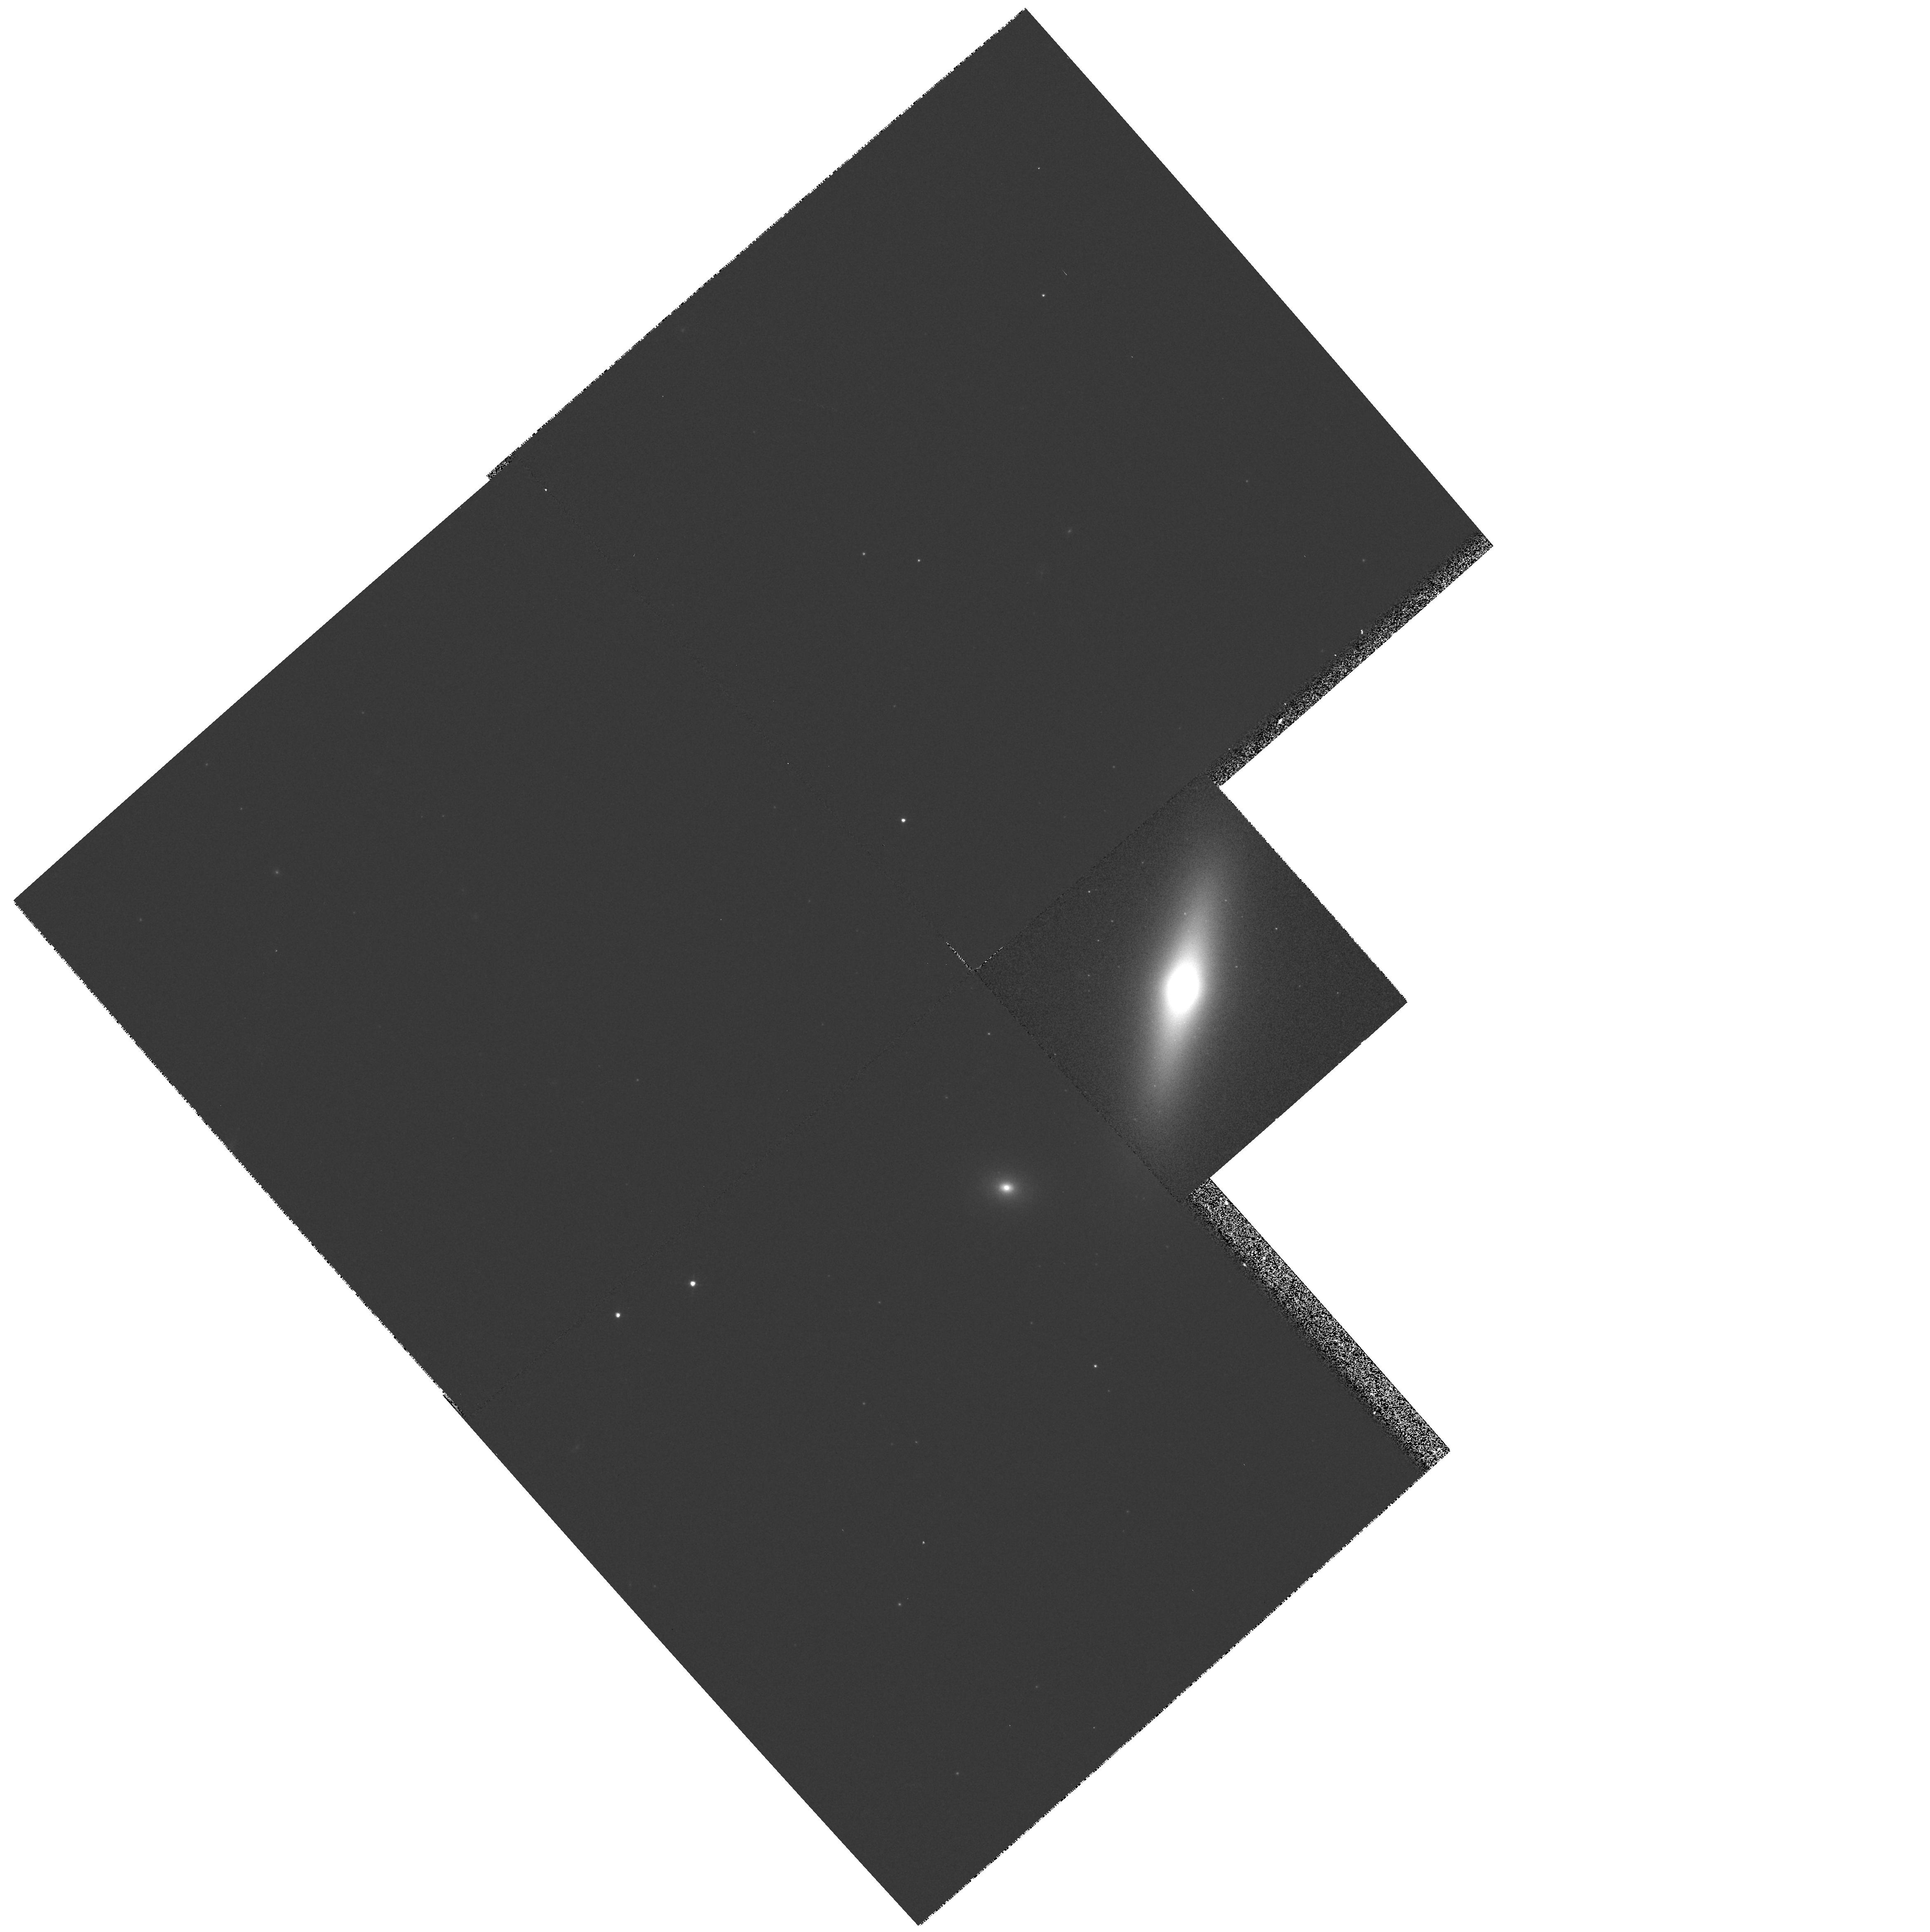
Target: NGC4342. Instrument: WFPC2/PC. Filter: F555W. Exposure: 3 min. Observation ID: hst_6107_02_wfpc2_pc_f555w_u32q02

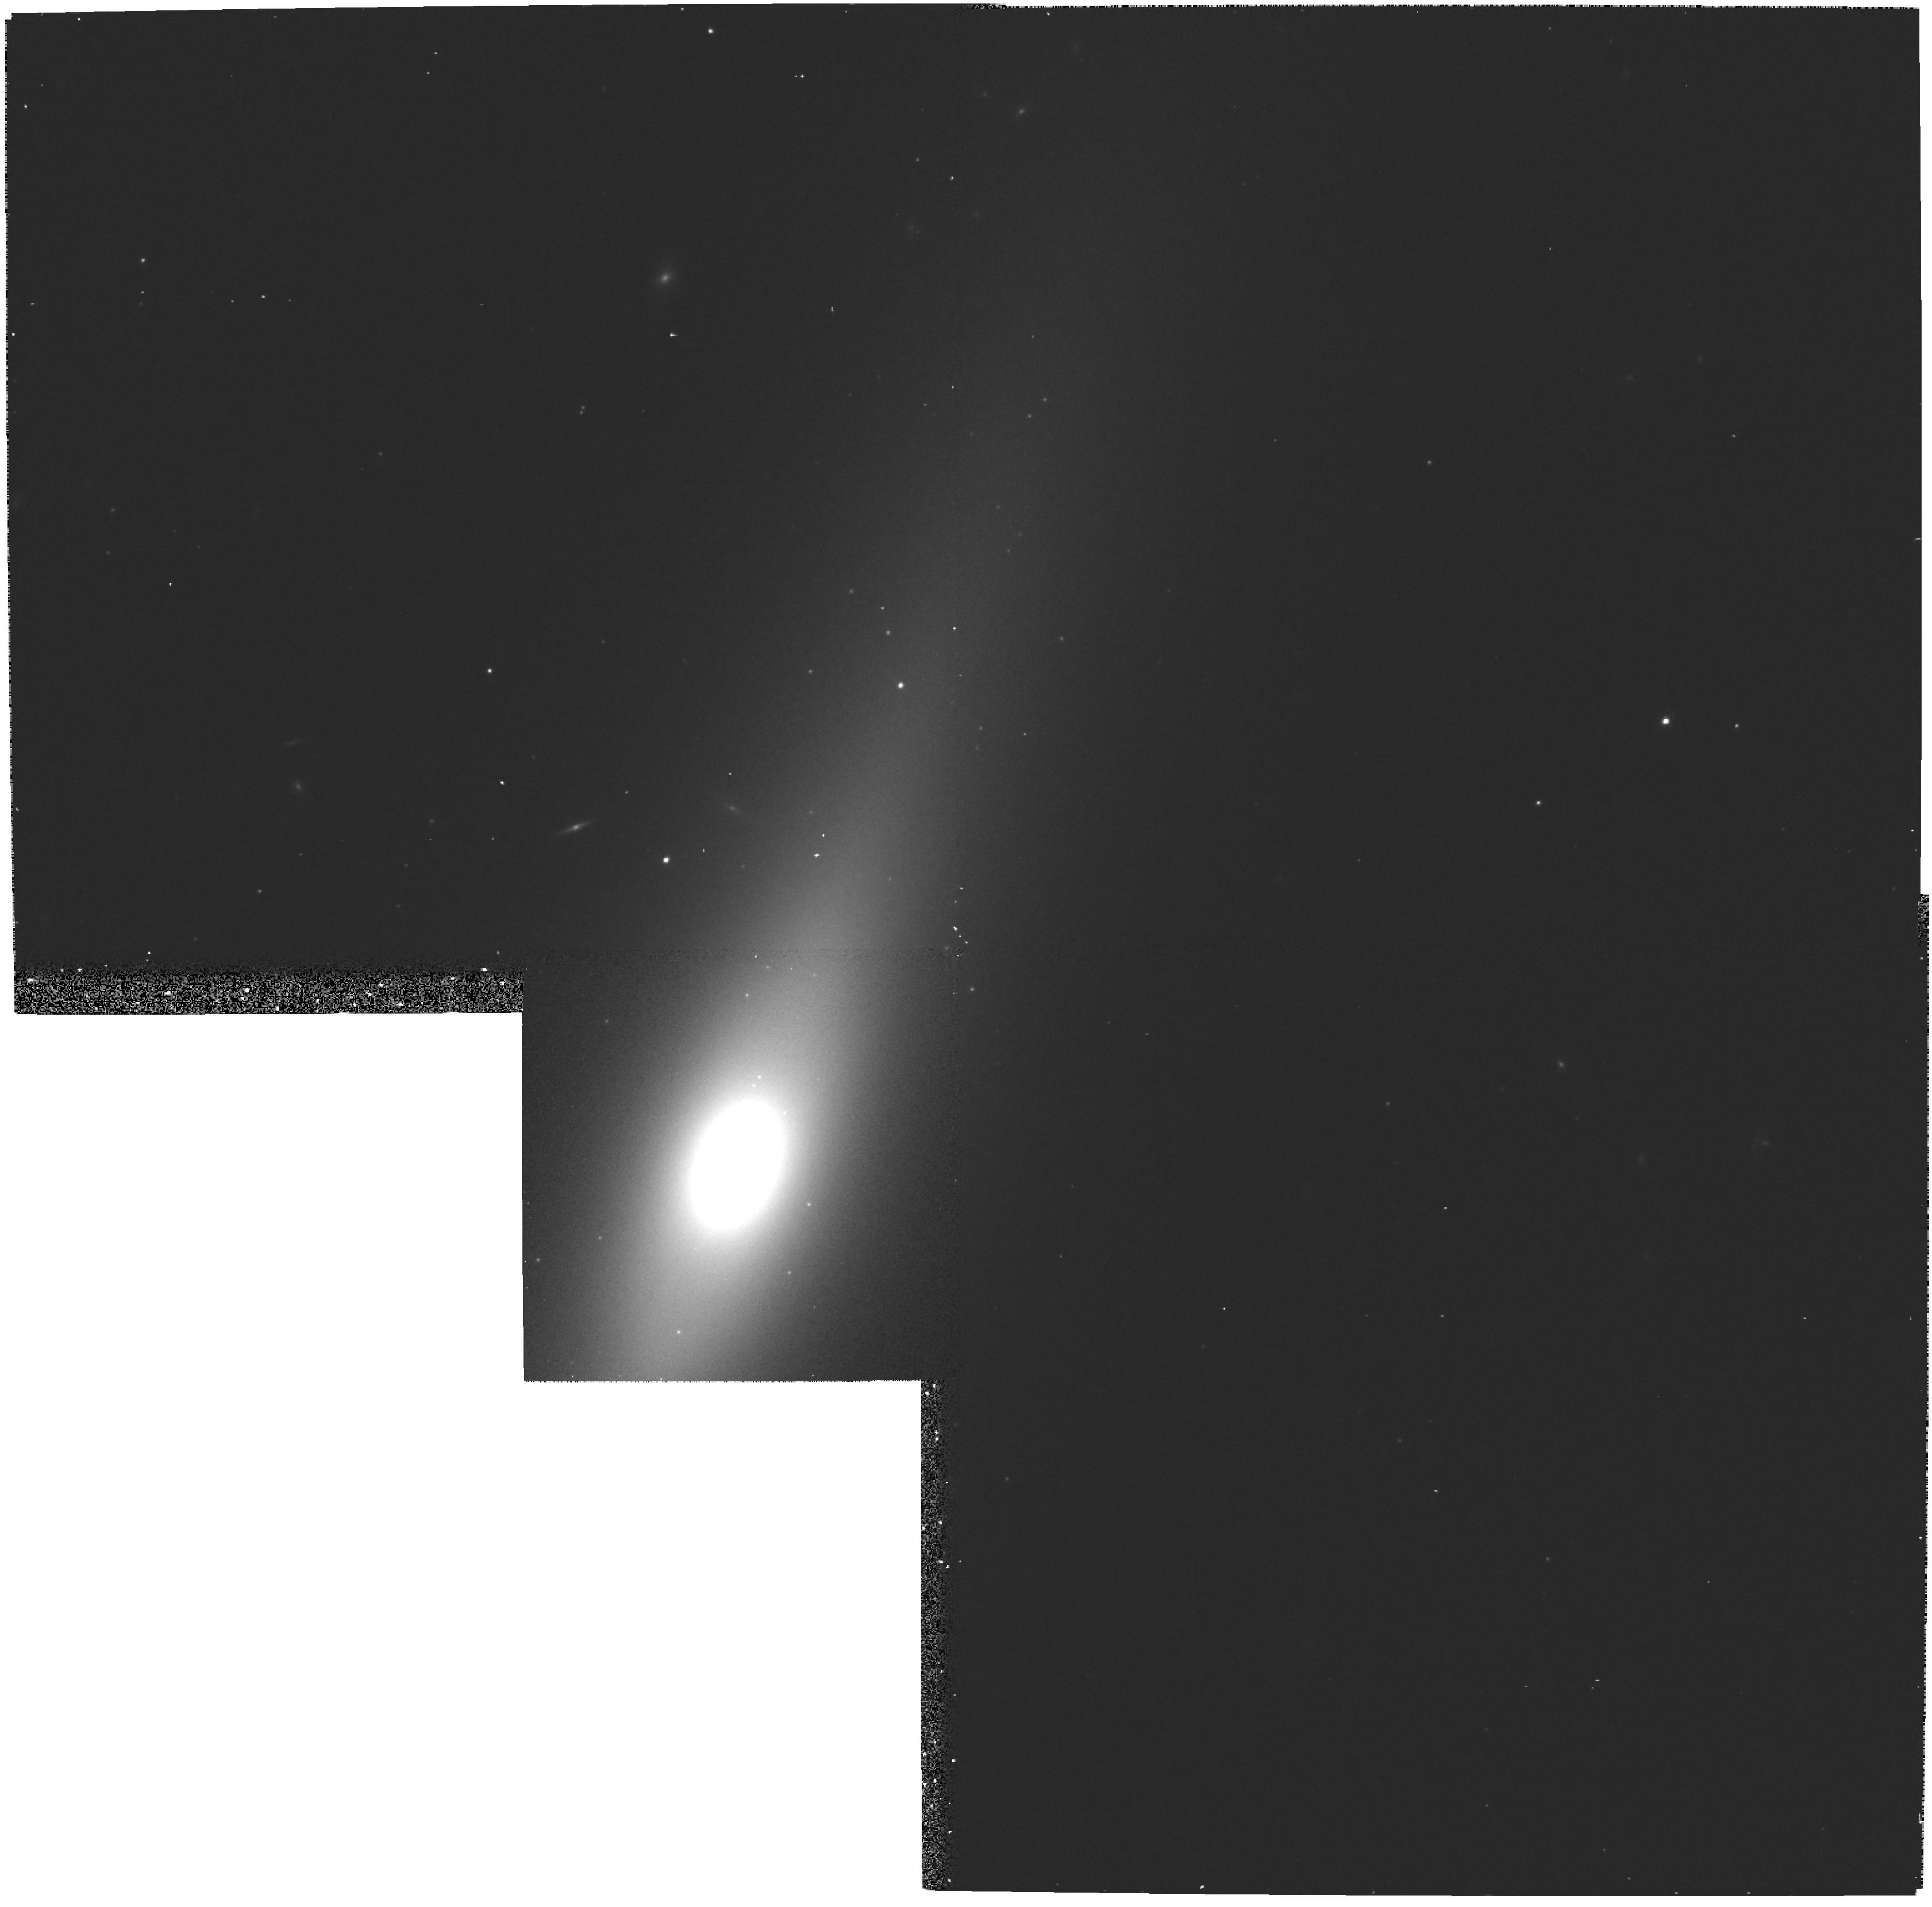
Target: NGC4570. Instrument: WFPC2/PC. Filter: F814W. Exposure: 8 min. Observation ID: hst_6107_01_wfpc2_pc_f814w_u32q01

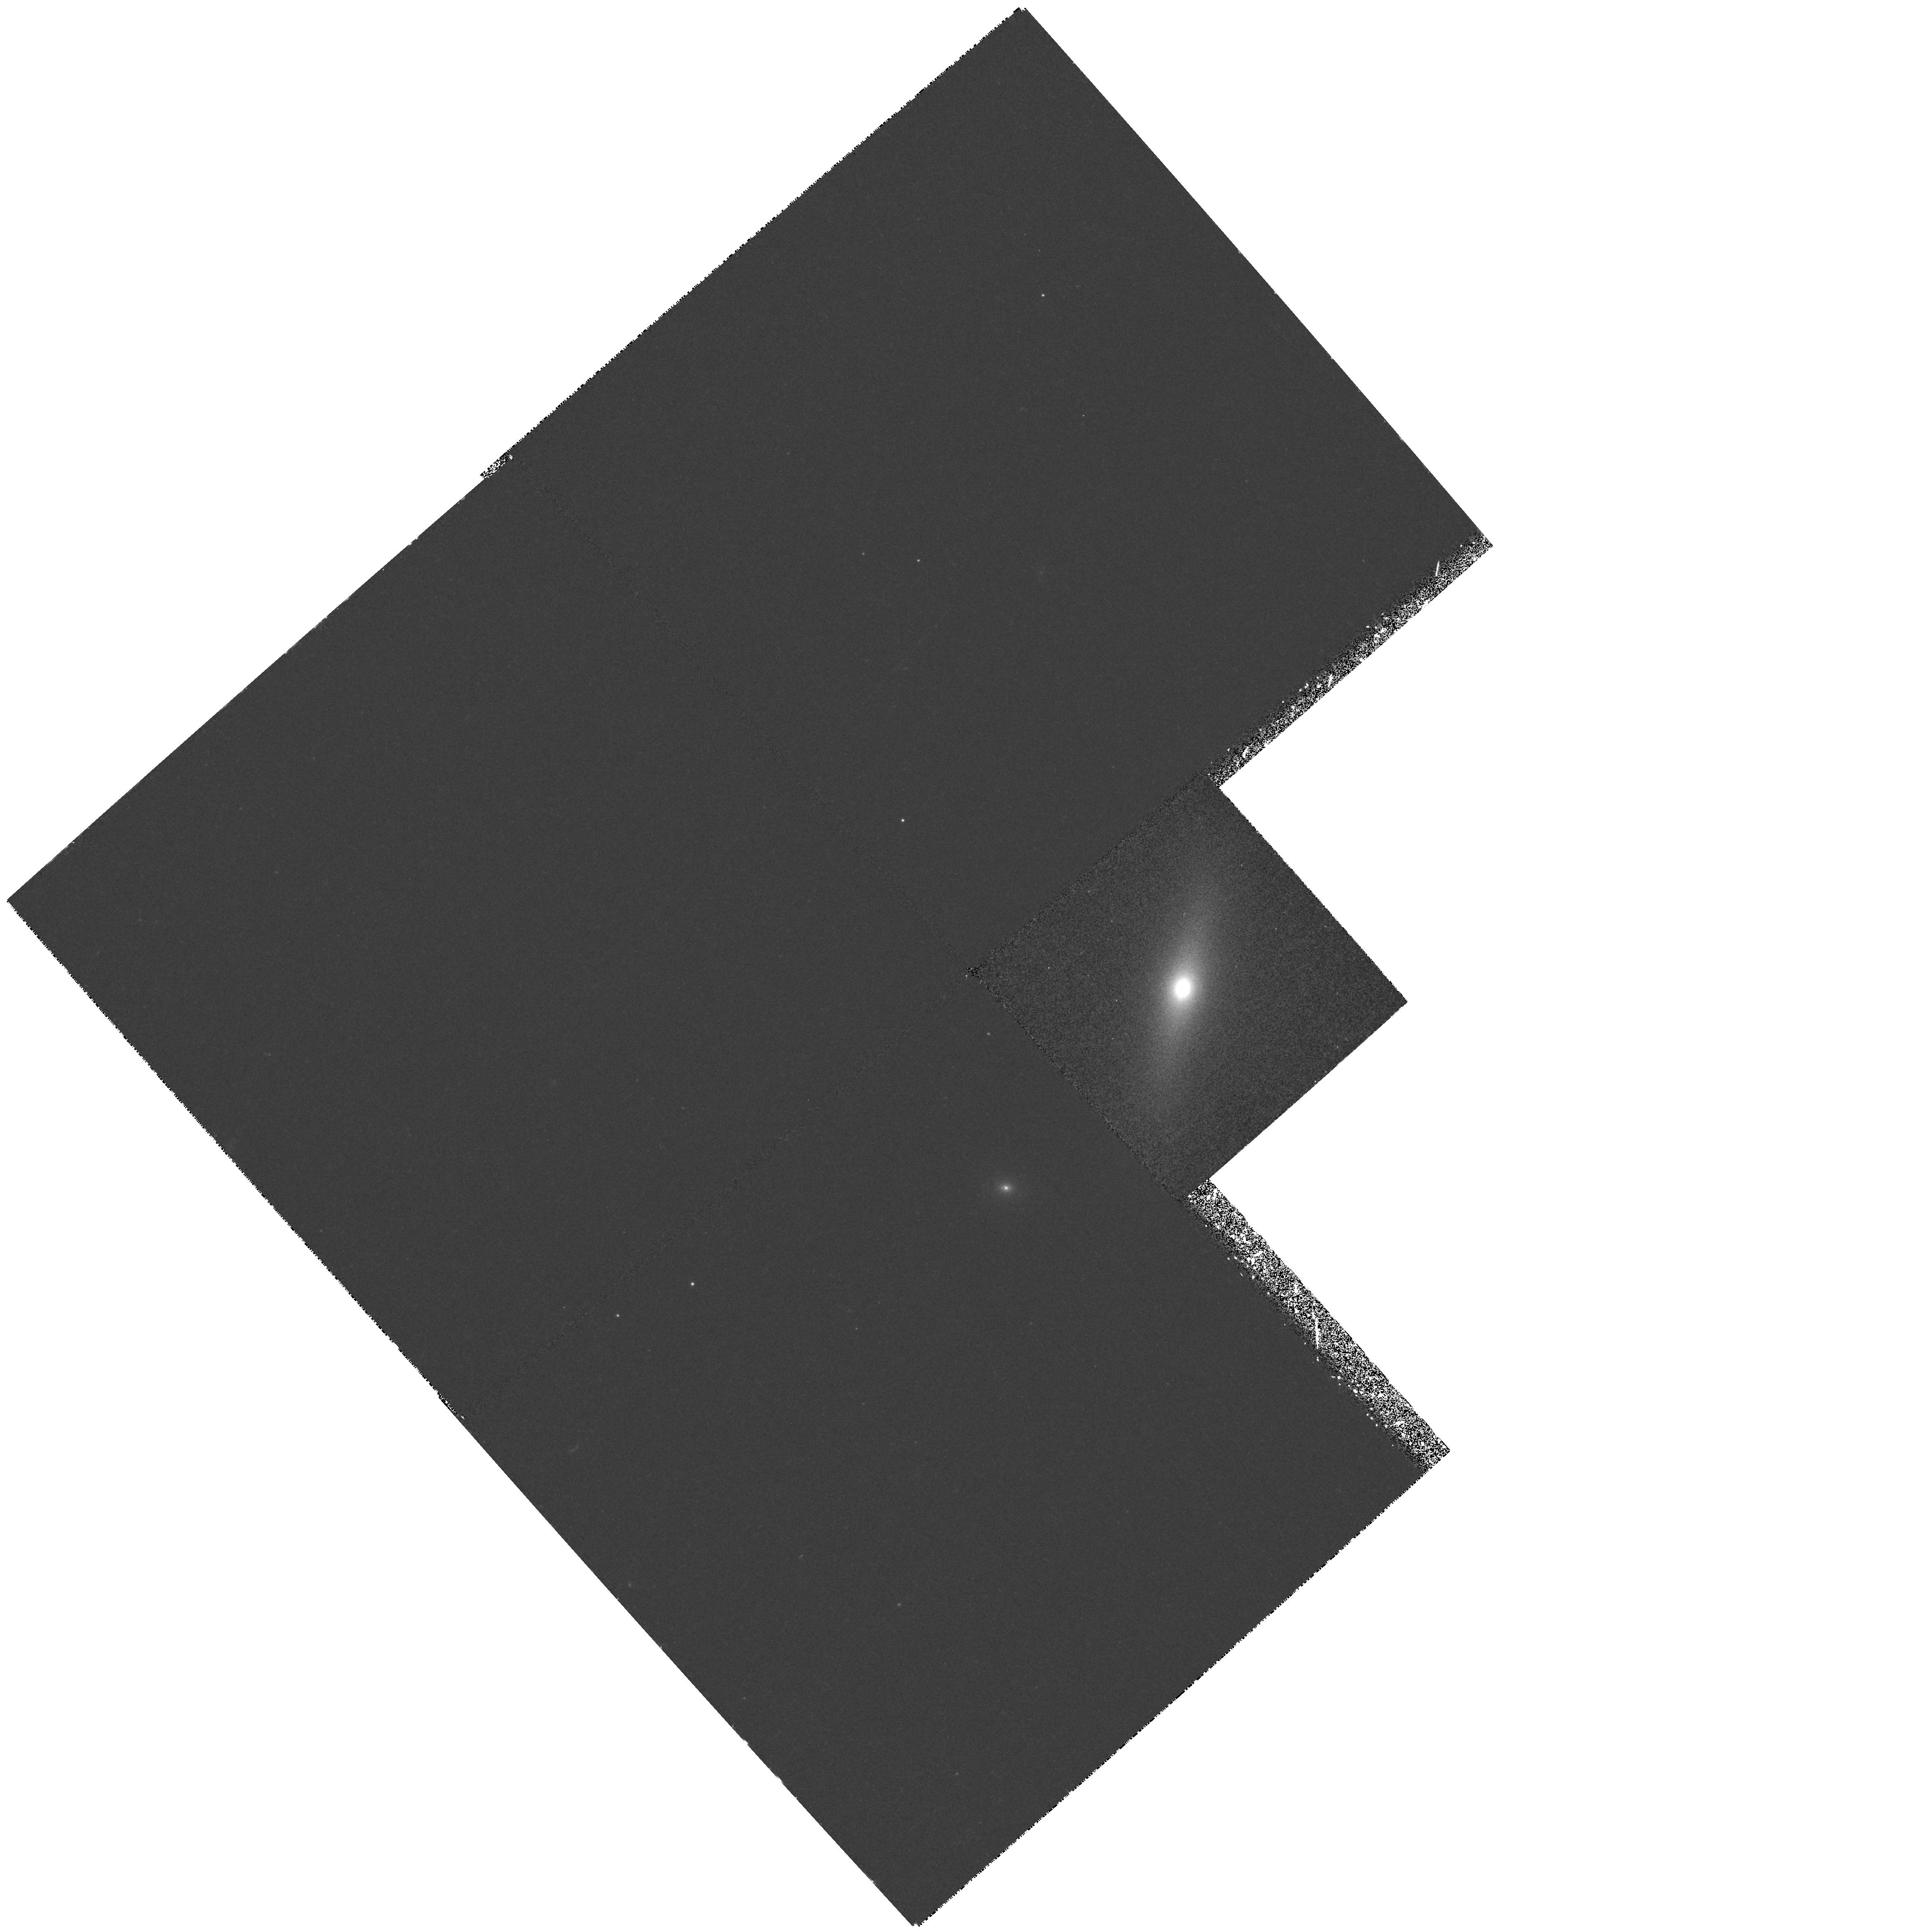
Target: NGC4342. Instrument: WFPC2/PC. Filter: F336W. Exposure: 1 h. Observation ID: hst_6107_02_wfpc2_pc_f336w_u32q02

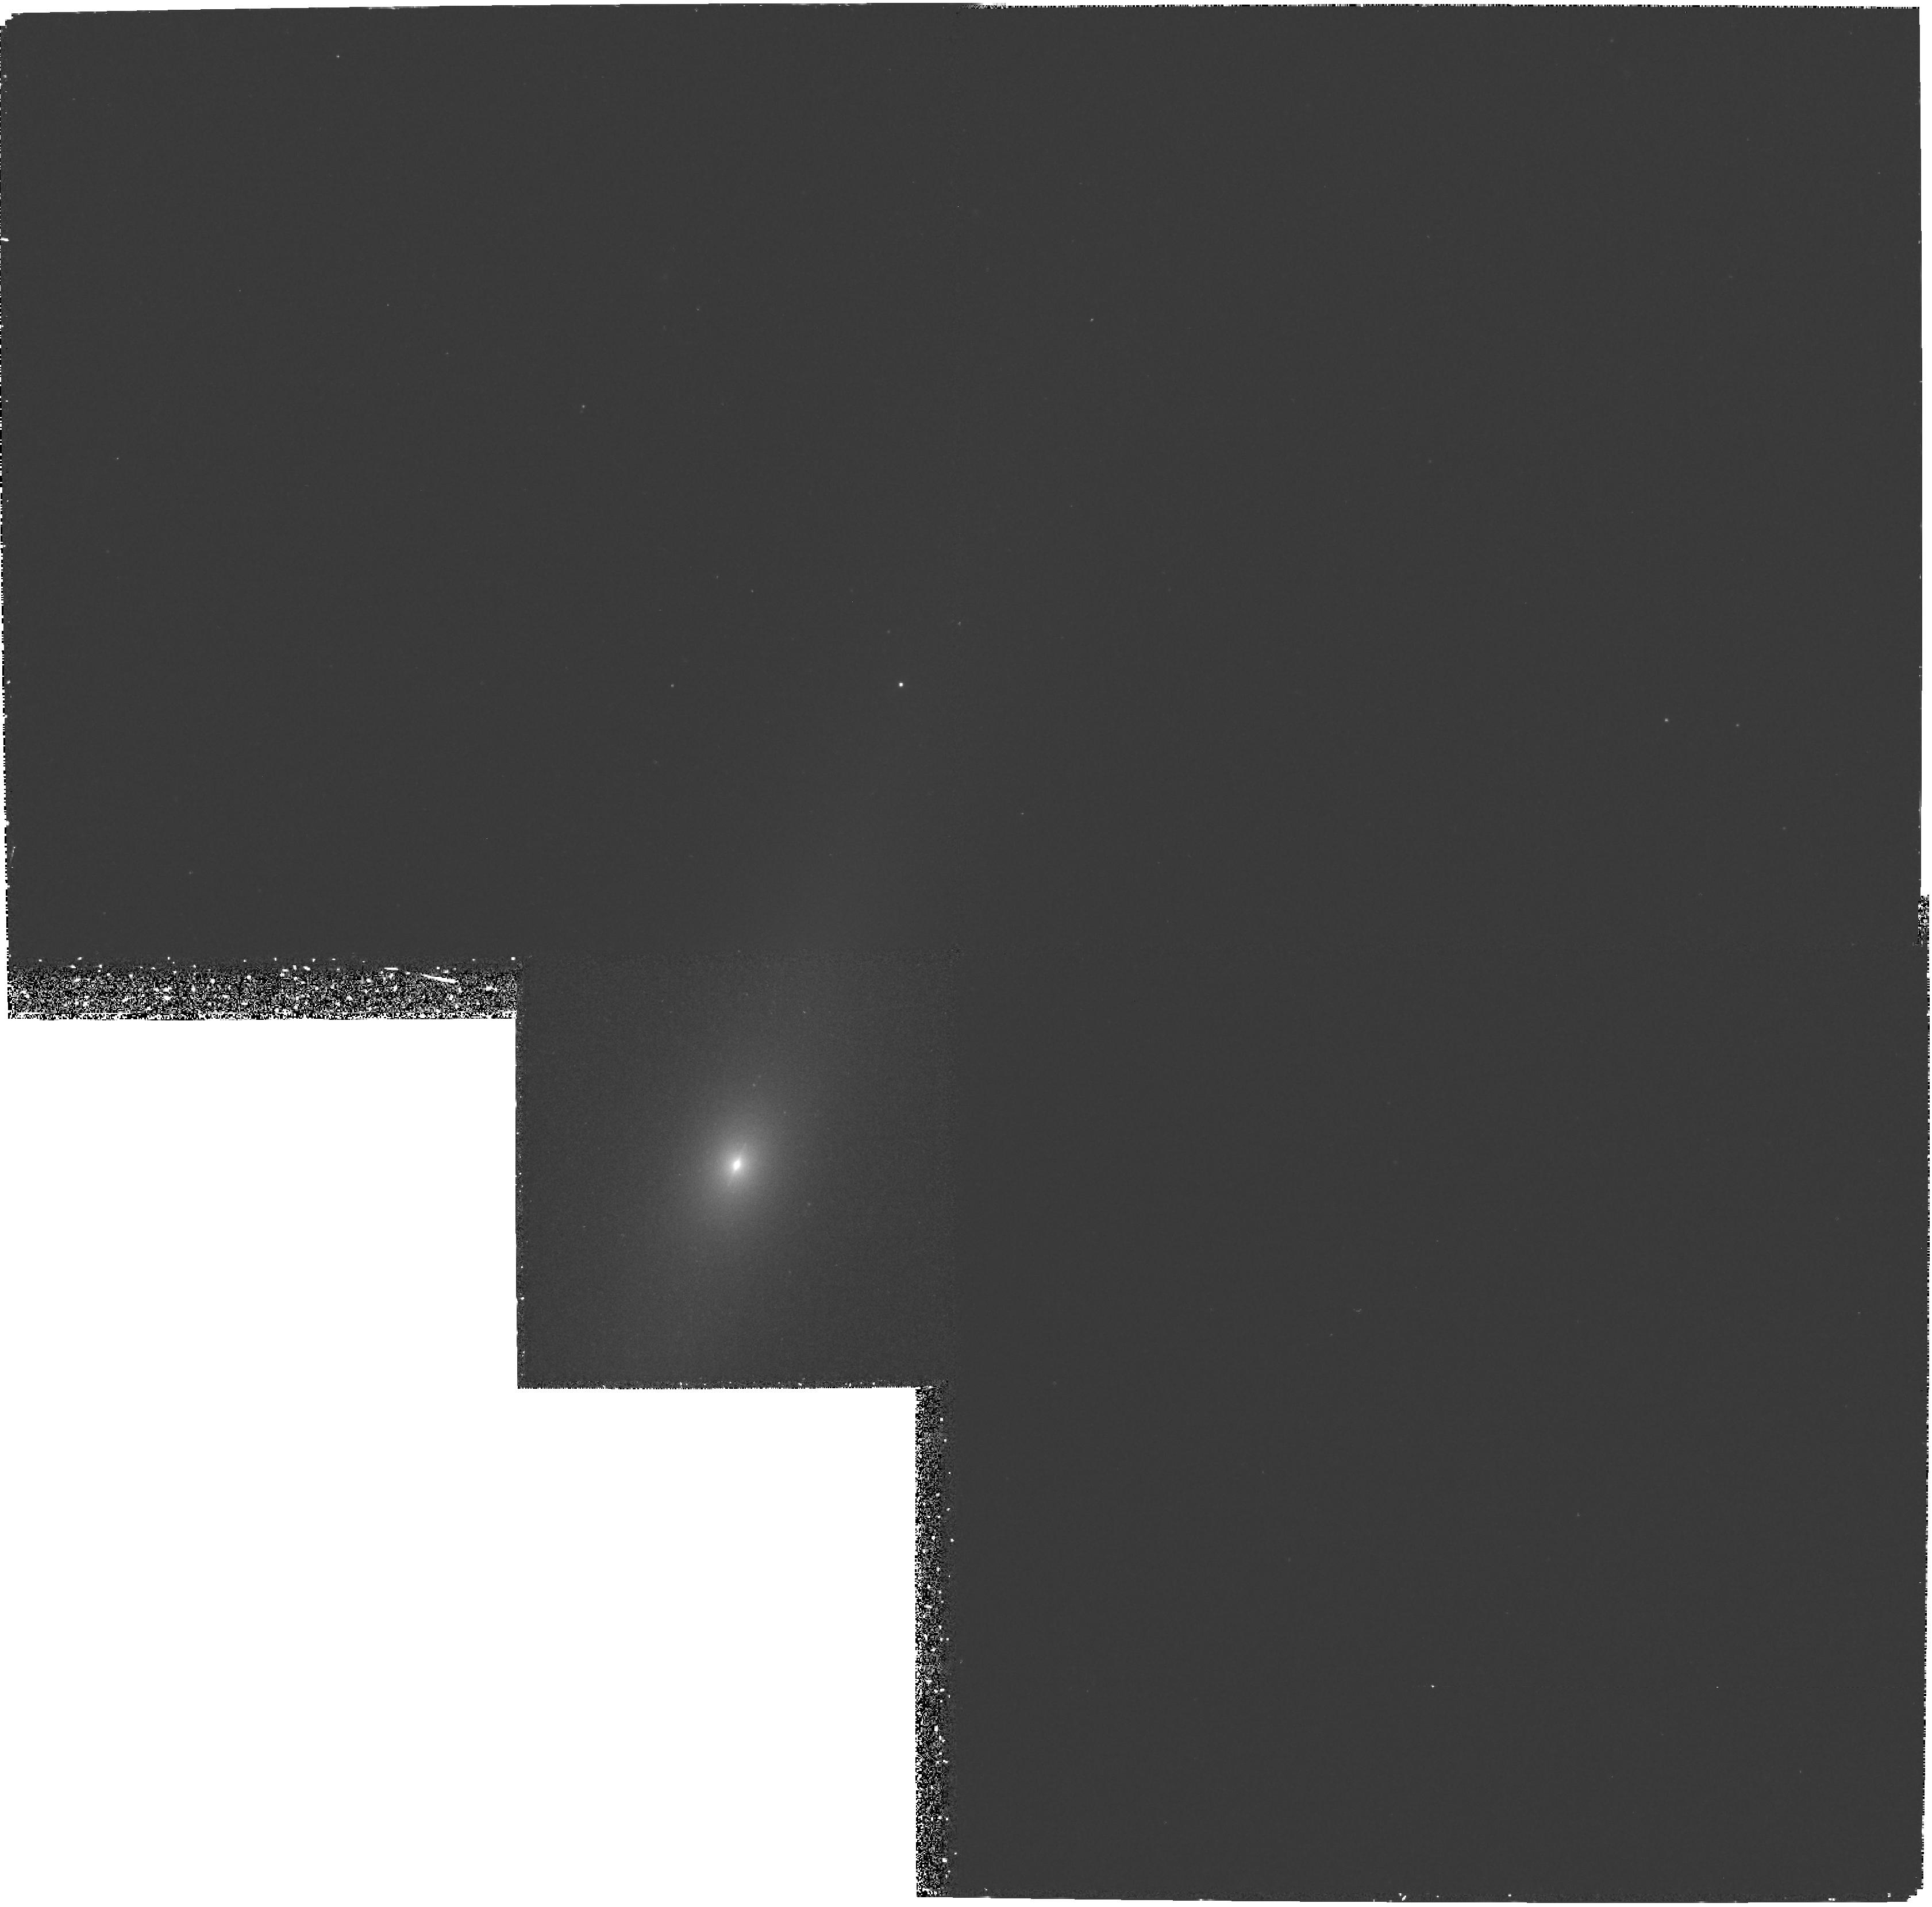
Target: NGC4570. Instrument: WFPC2/PC. Filter: F336W. Exposure: 1.4 h. Observation ID: hst_6107_01_wfpc2_pc_f336w_u32q01

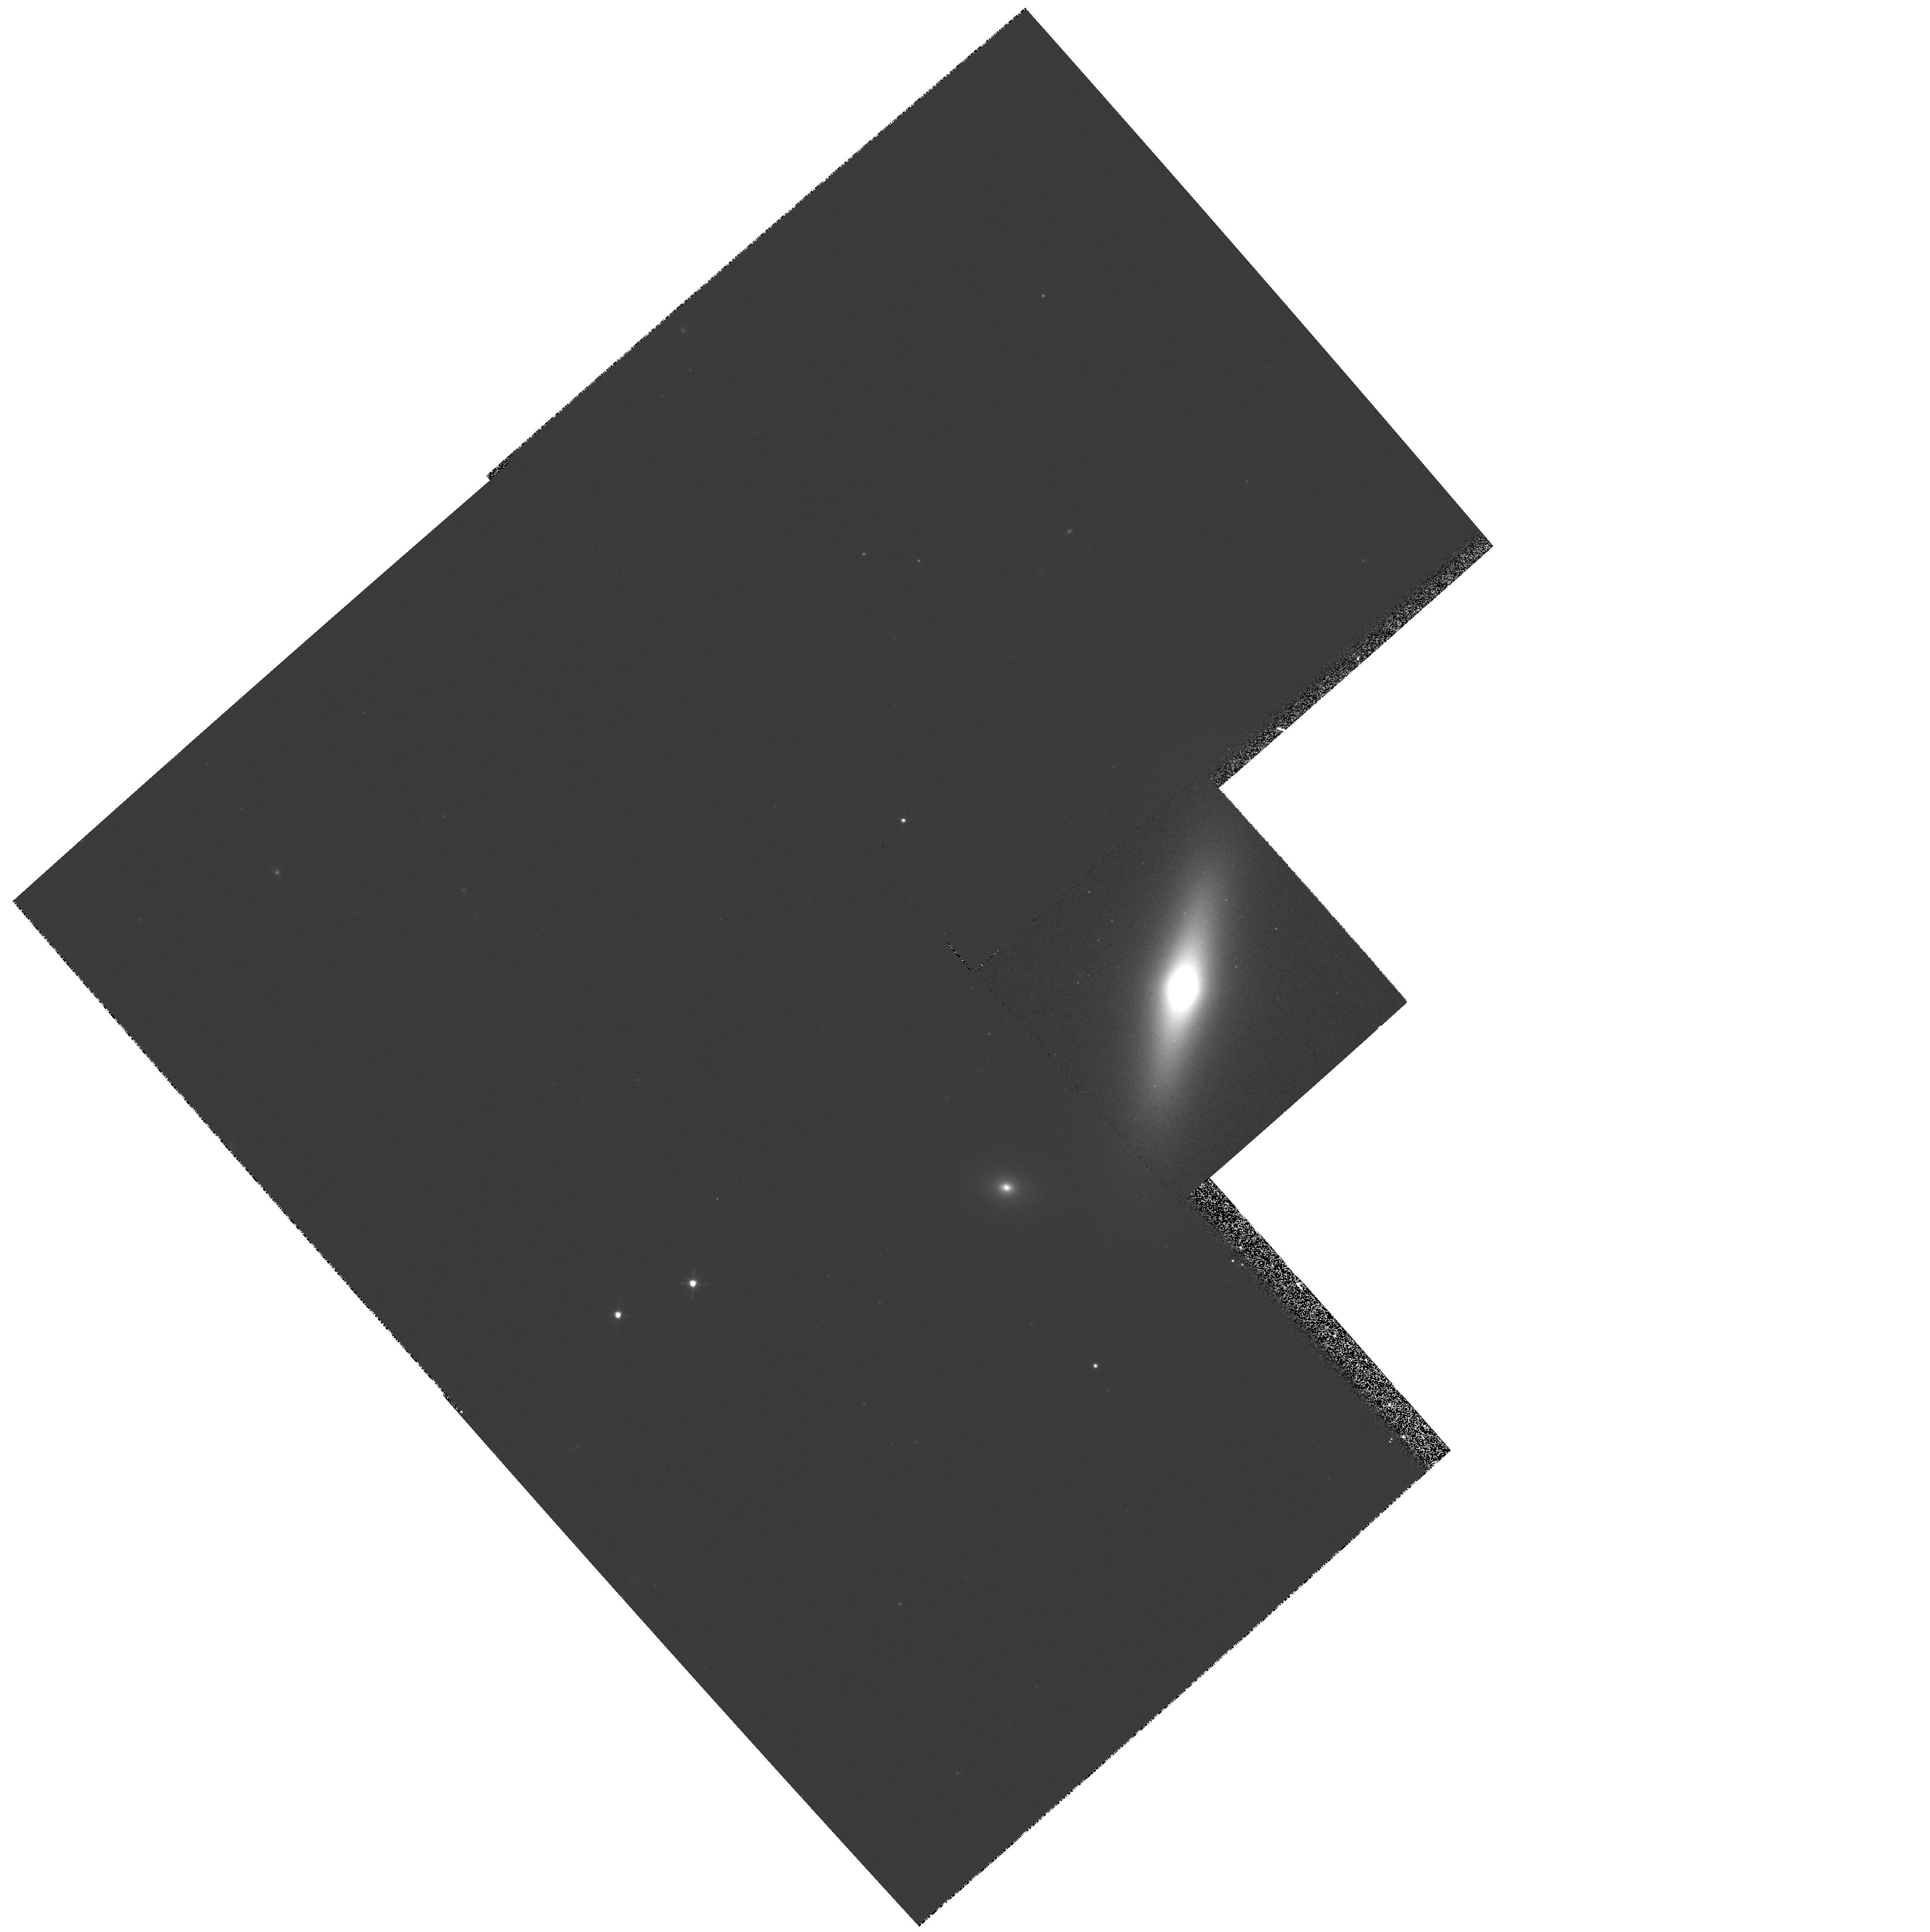
Target: NGC4342. Instrument: WFPC2/PC. Filter: F814W. Exposure: 3 min. Observation ID: hst_6107_02_wfpc2_pc_f814w_u32q02

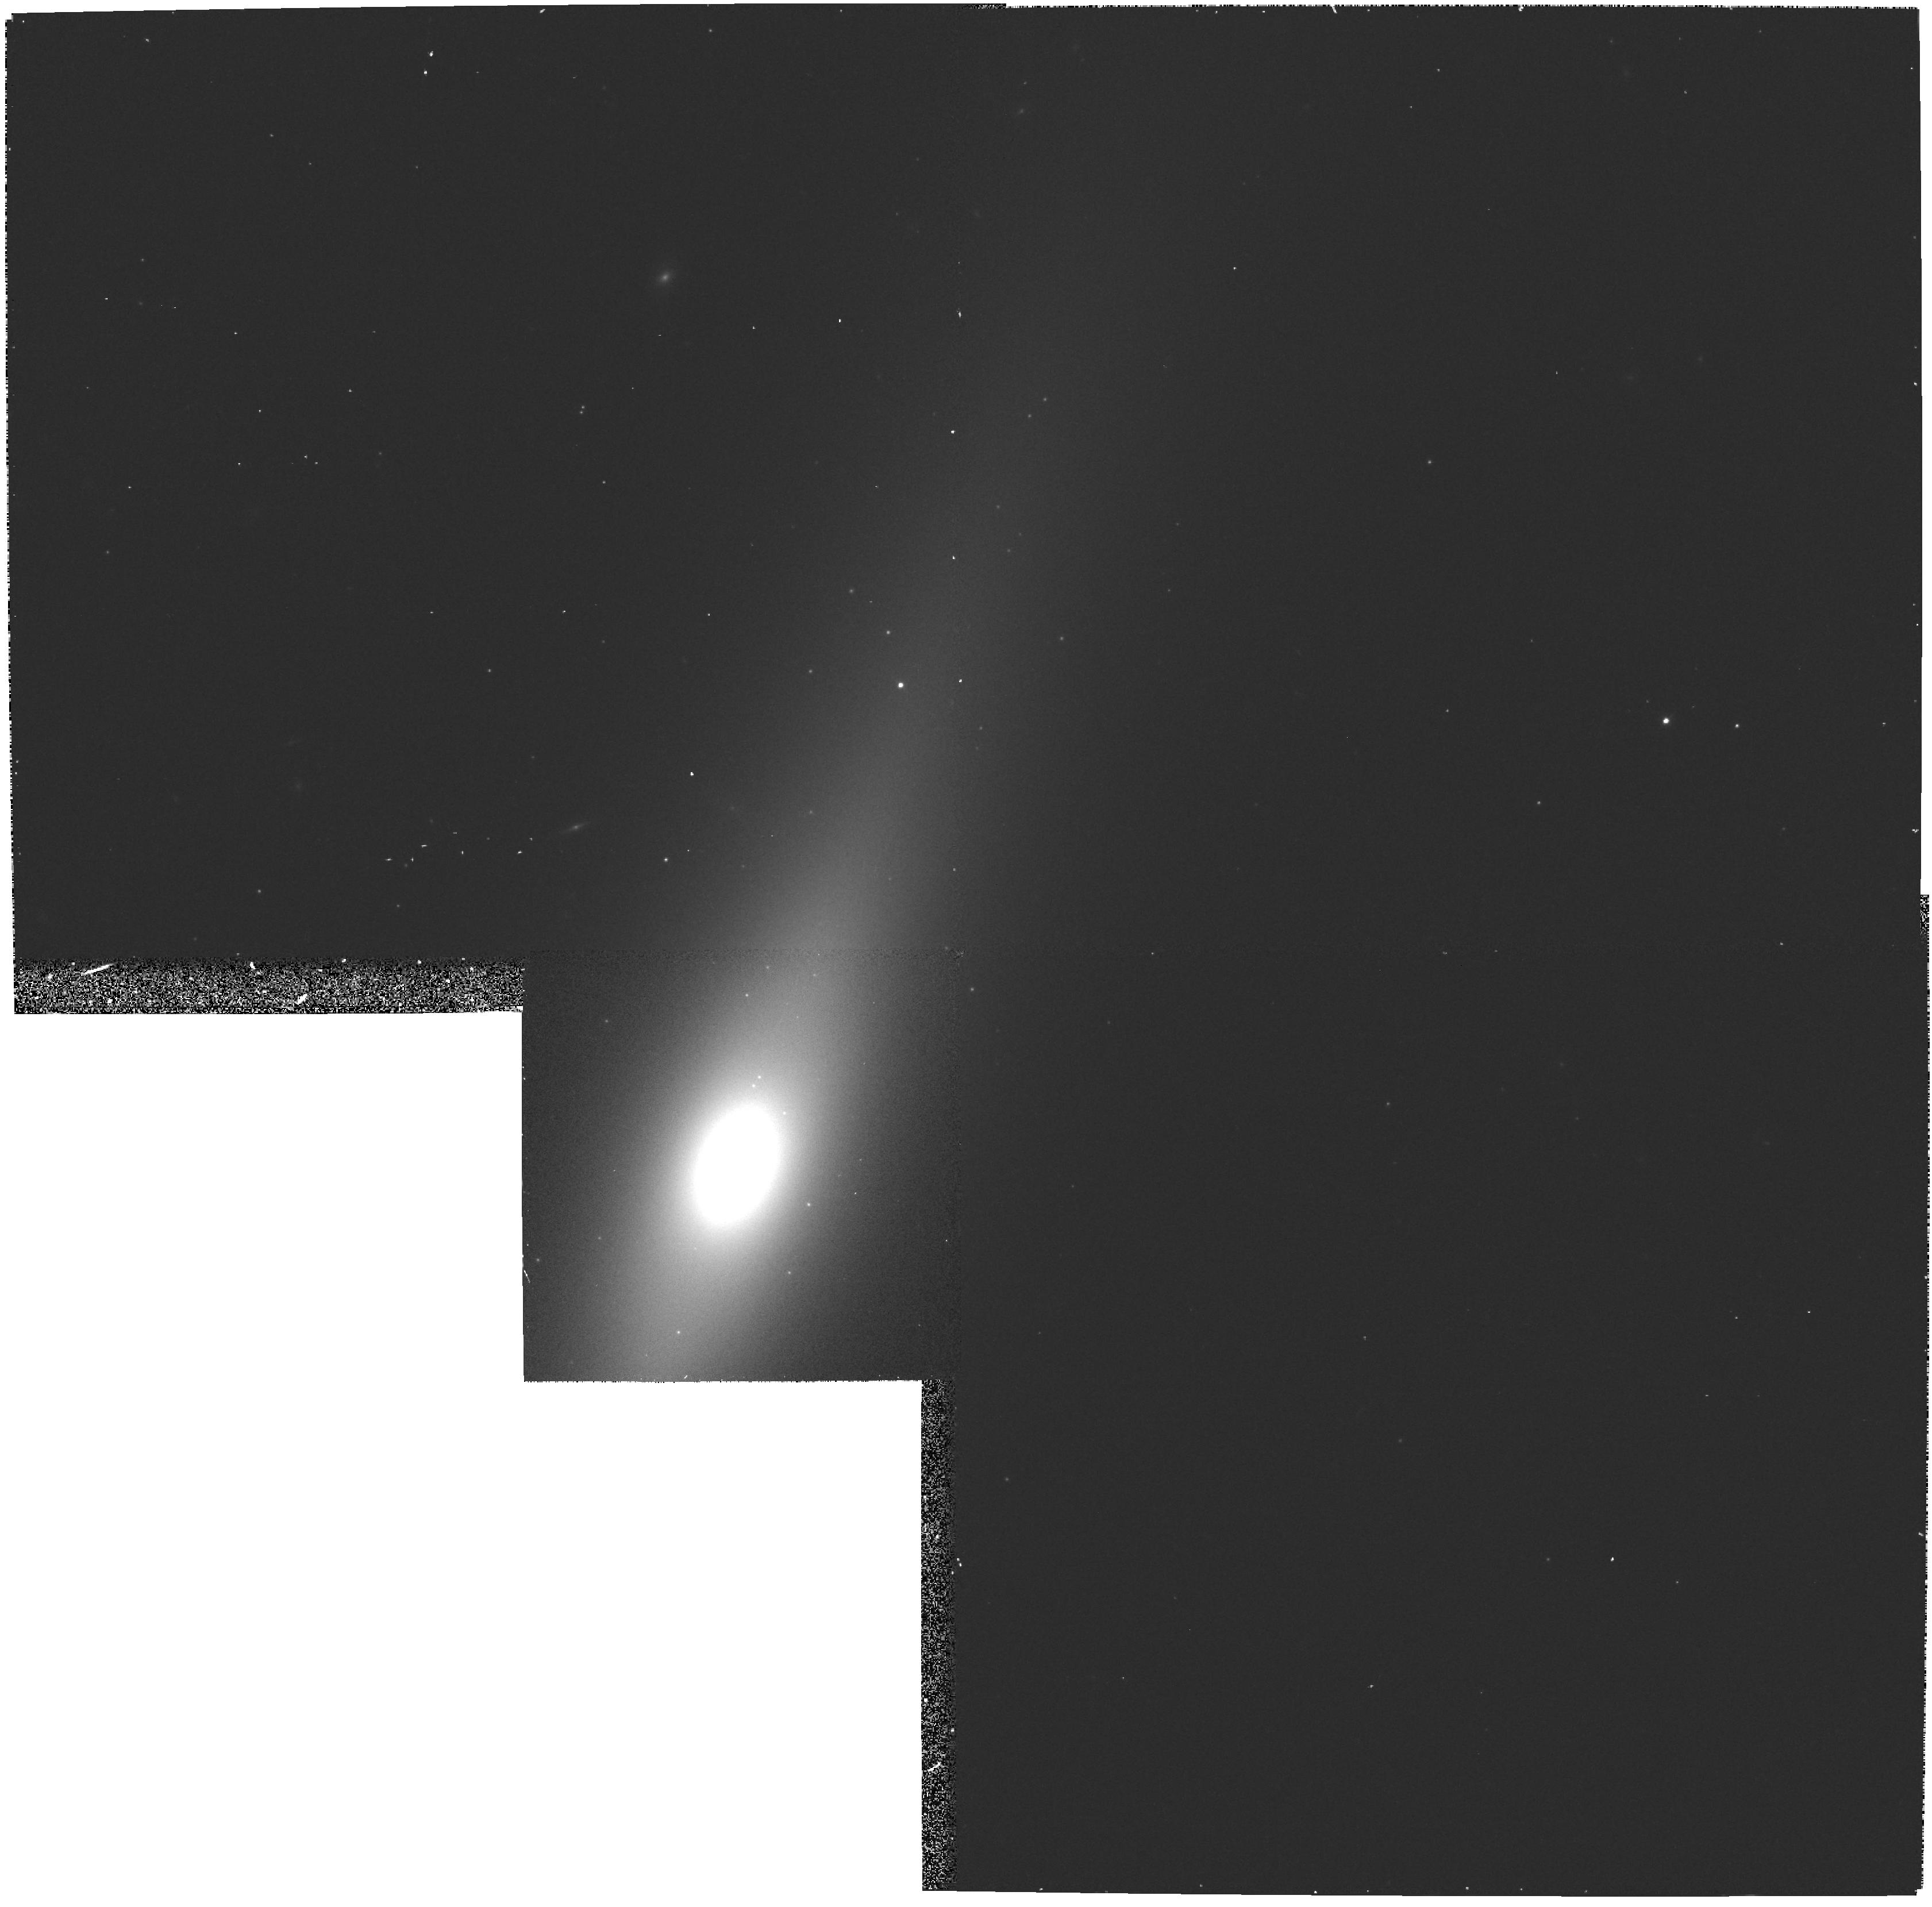
Target: NGC4570. Instrument: WFPC2/PC. Filter: F555W. Exposure: 7 min. Observation ID: hst_6107_01_wfpc2_pc_f555w_u32q01

DYNAMICS AND AGES OF NUCLEAR STELLAR DISKS IN VIRGO E/S0 GALAXIES (PI: Jaffe, Walter)

In our previous HST WFPC1 photometric study of a complete sample of ellpitical galaxies in the Virgo cluster, we discovered that the nuclei of ellipticals fainter than M_B = - 19.5 contain small, thin, bright stellar disks with radii less than 100 pc and heights less than 10 pc. Here we propose new observations of two of these disky ellipticals (NGC 4342, and NGC 4570), with the object of estimating the galaxy central masses, and measuring the age of the disks. With the FOS G570H spectroscopy we will measure the kinematics and line strengths of the disks at 20 pc resolution. With the WFPC2 we will take images at three wavelengths (U, V, I) to investigate population differences between the disks and the host galaxies. The rotation curves of the dynamically cold disks will yield accurate, unambiguous estimates (or limits) of the central masses, allowing us to determine if average cluster ellipticals host massive black holes. The population analysis and kinematics will help determine whether the fainter galaxies are the basic ``bricks" from which more luminous galaxies are formed, or are themselves composite systems.